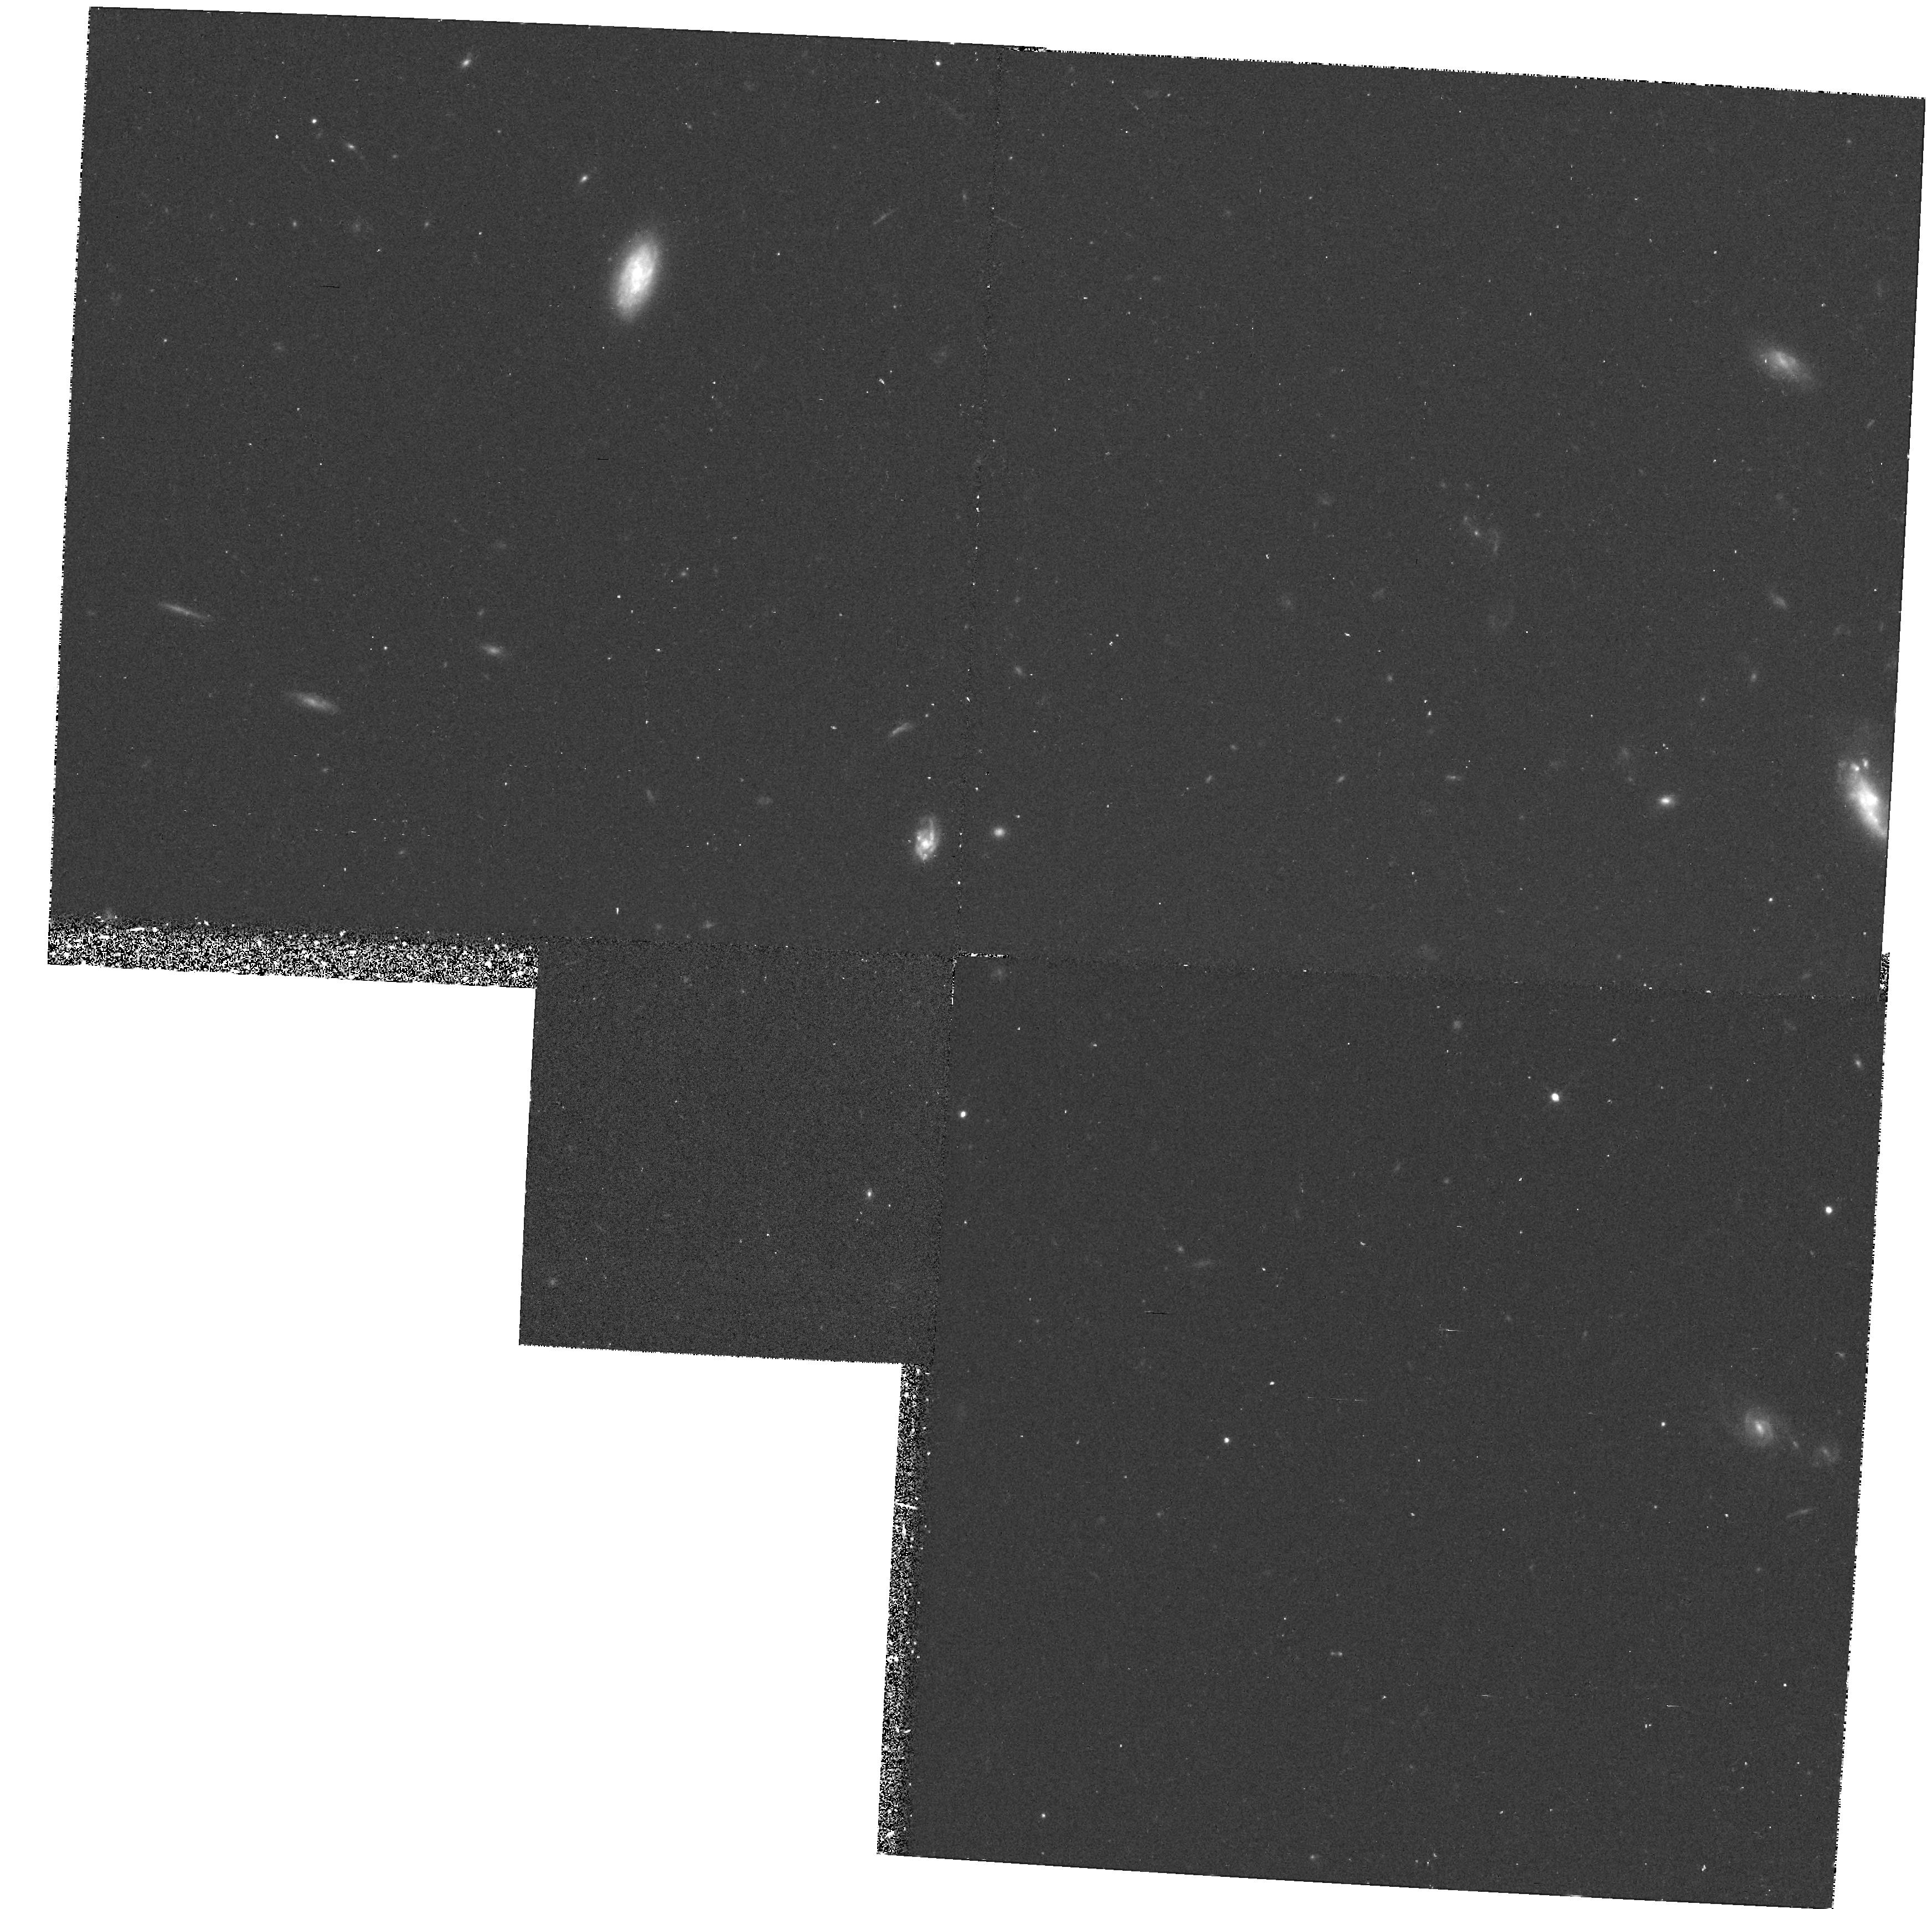
Target: 3C267. Instrument: WFPC2/PC. Filter: F702W. Exposure: 28 min. Observation ID: hst_1070_04_wfpc2_pc_f702w_u2ct04

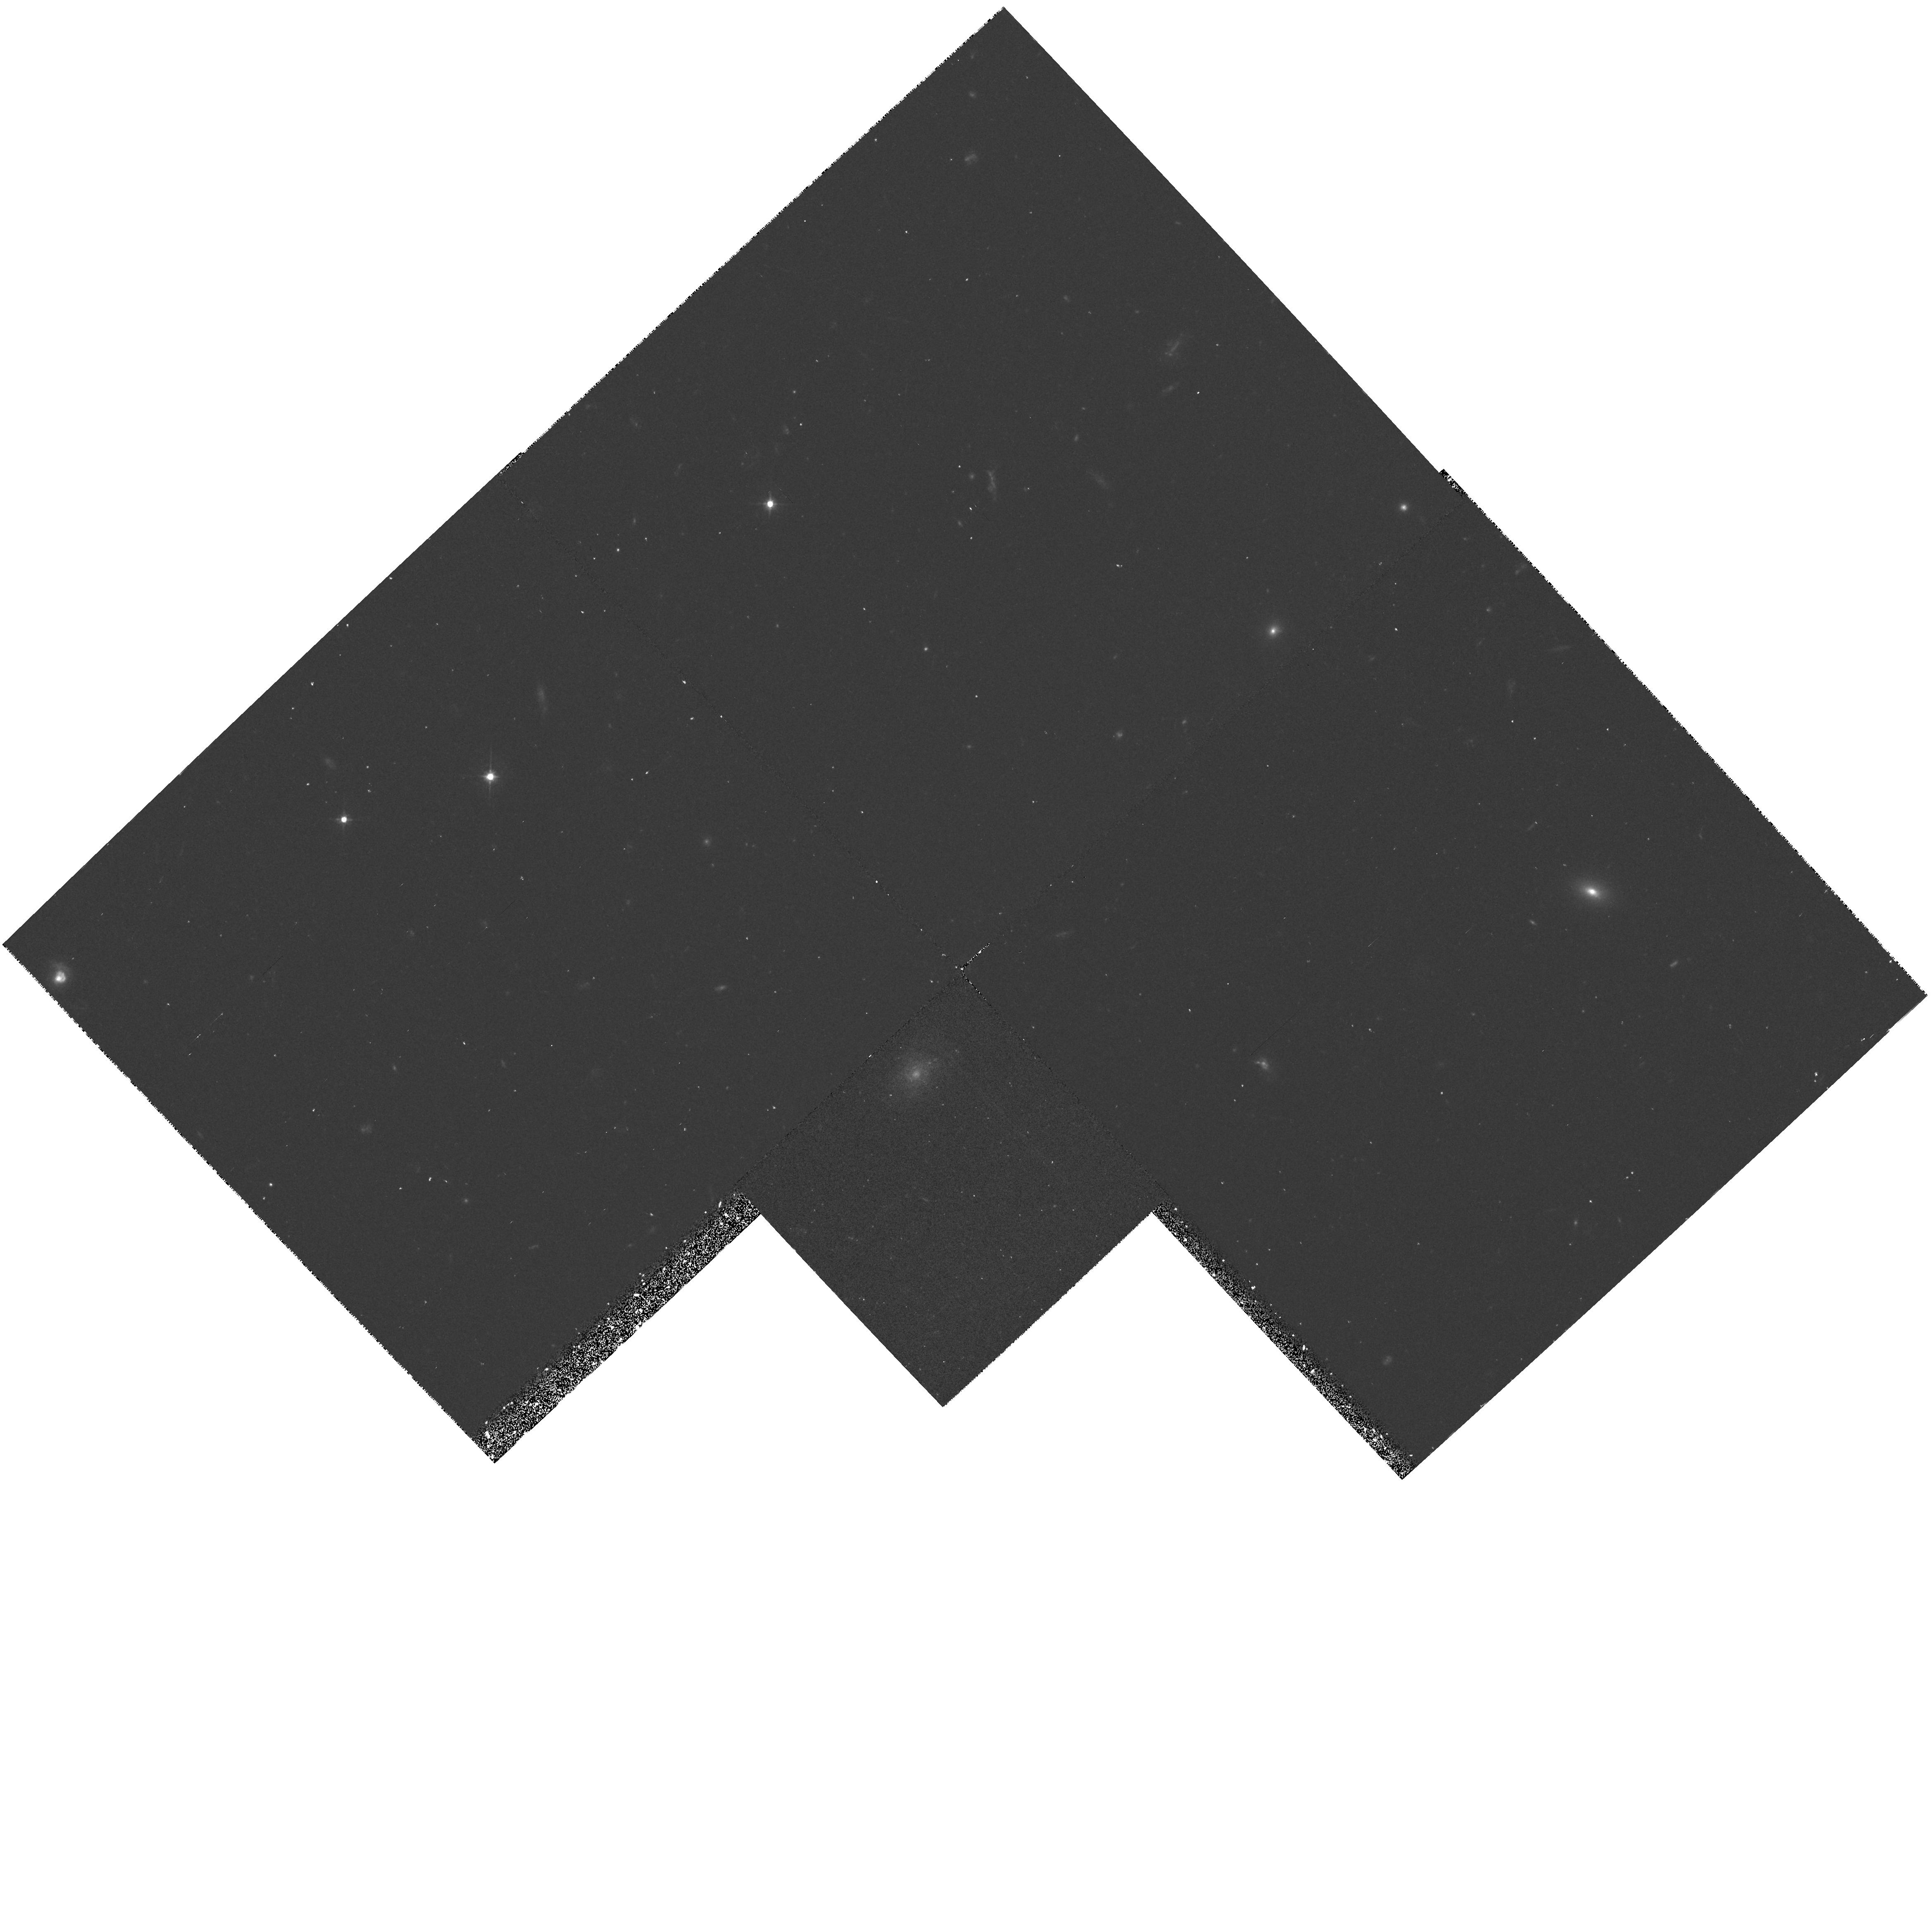
Target: 3C266. Instrument: WFPC2/PC. Filter: F555W. Exposure: 30 min. Observation ID: hst_1070_01_wfpc2_pc_f555w_u2ct01

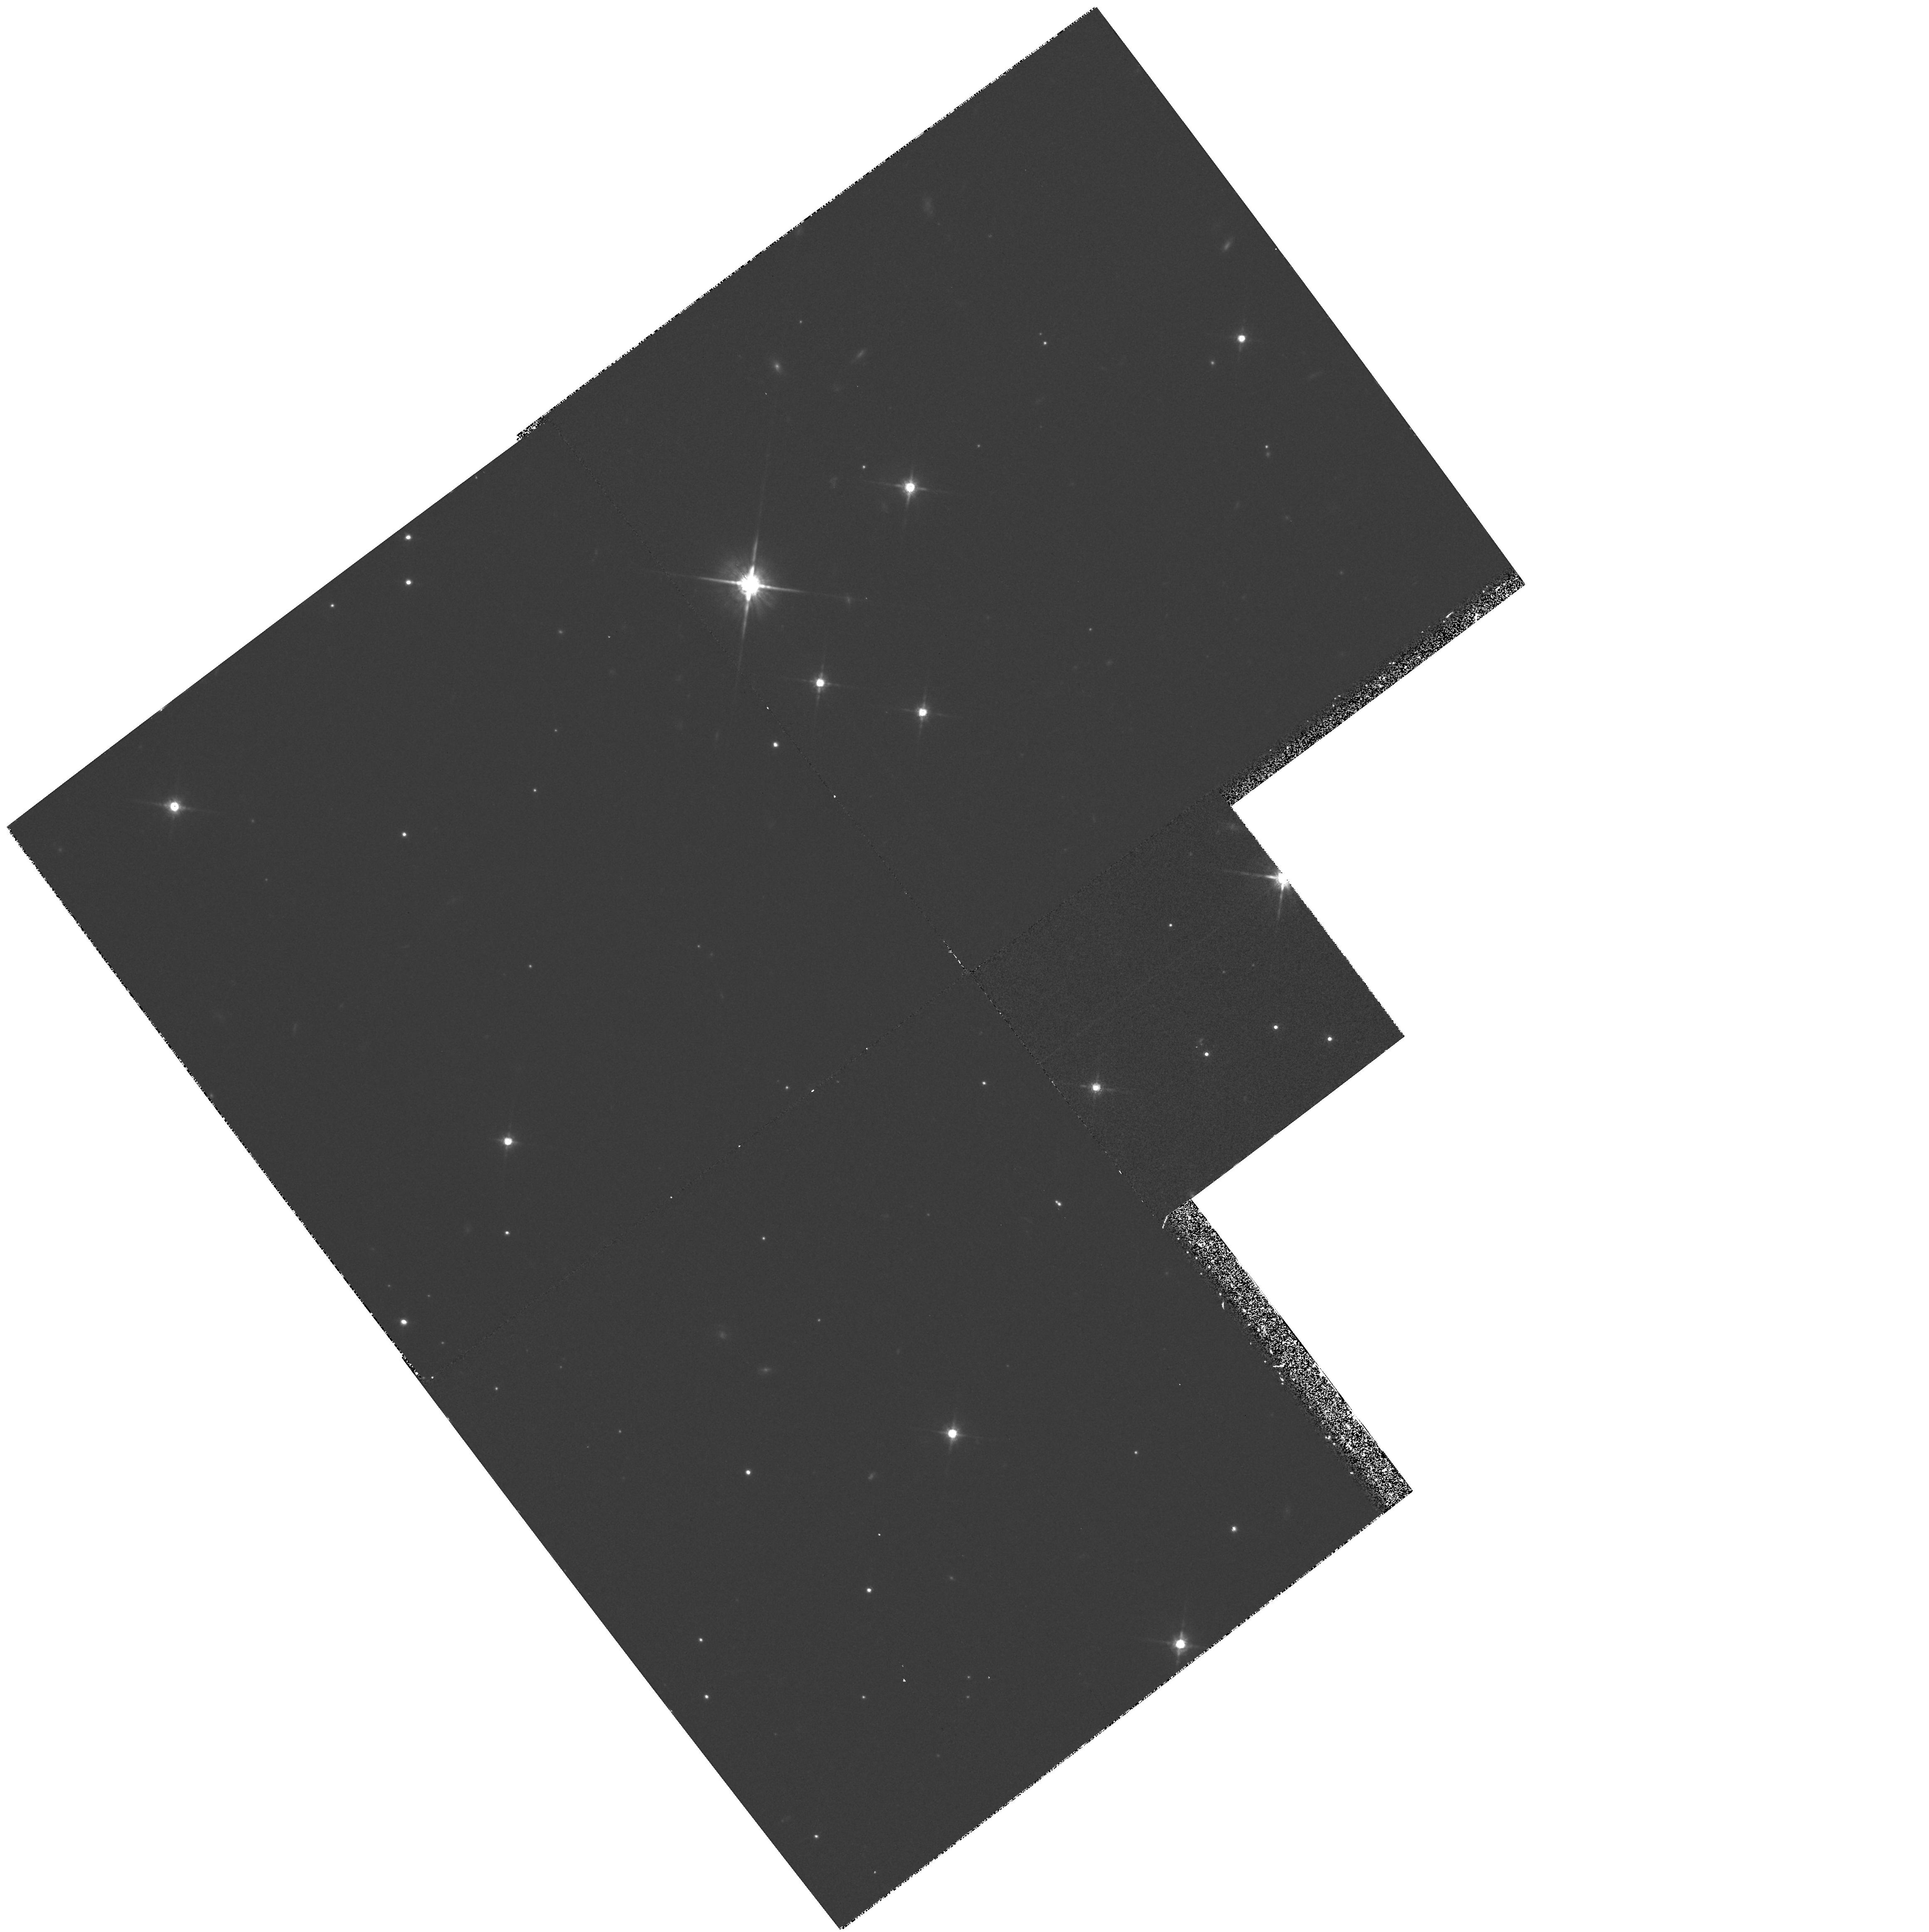
Target: 3C437. Instrument: WFPC2/PC. Filter: F785LP. Exposure: 57 min. Observation ID: hst_1070_0g_wfpc2_pc_f785lp_u2ct0g

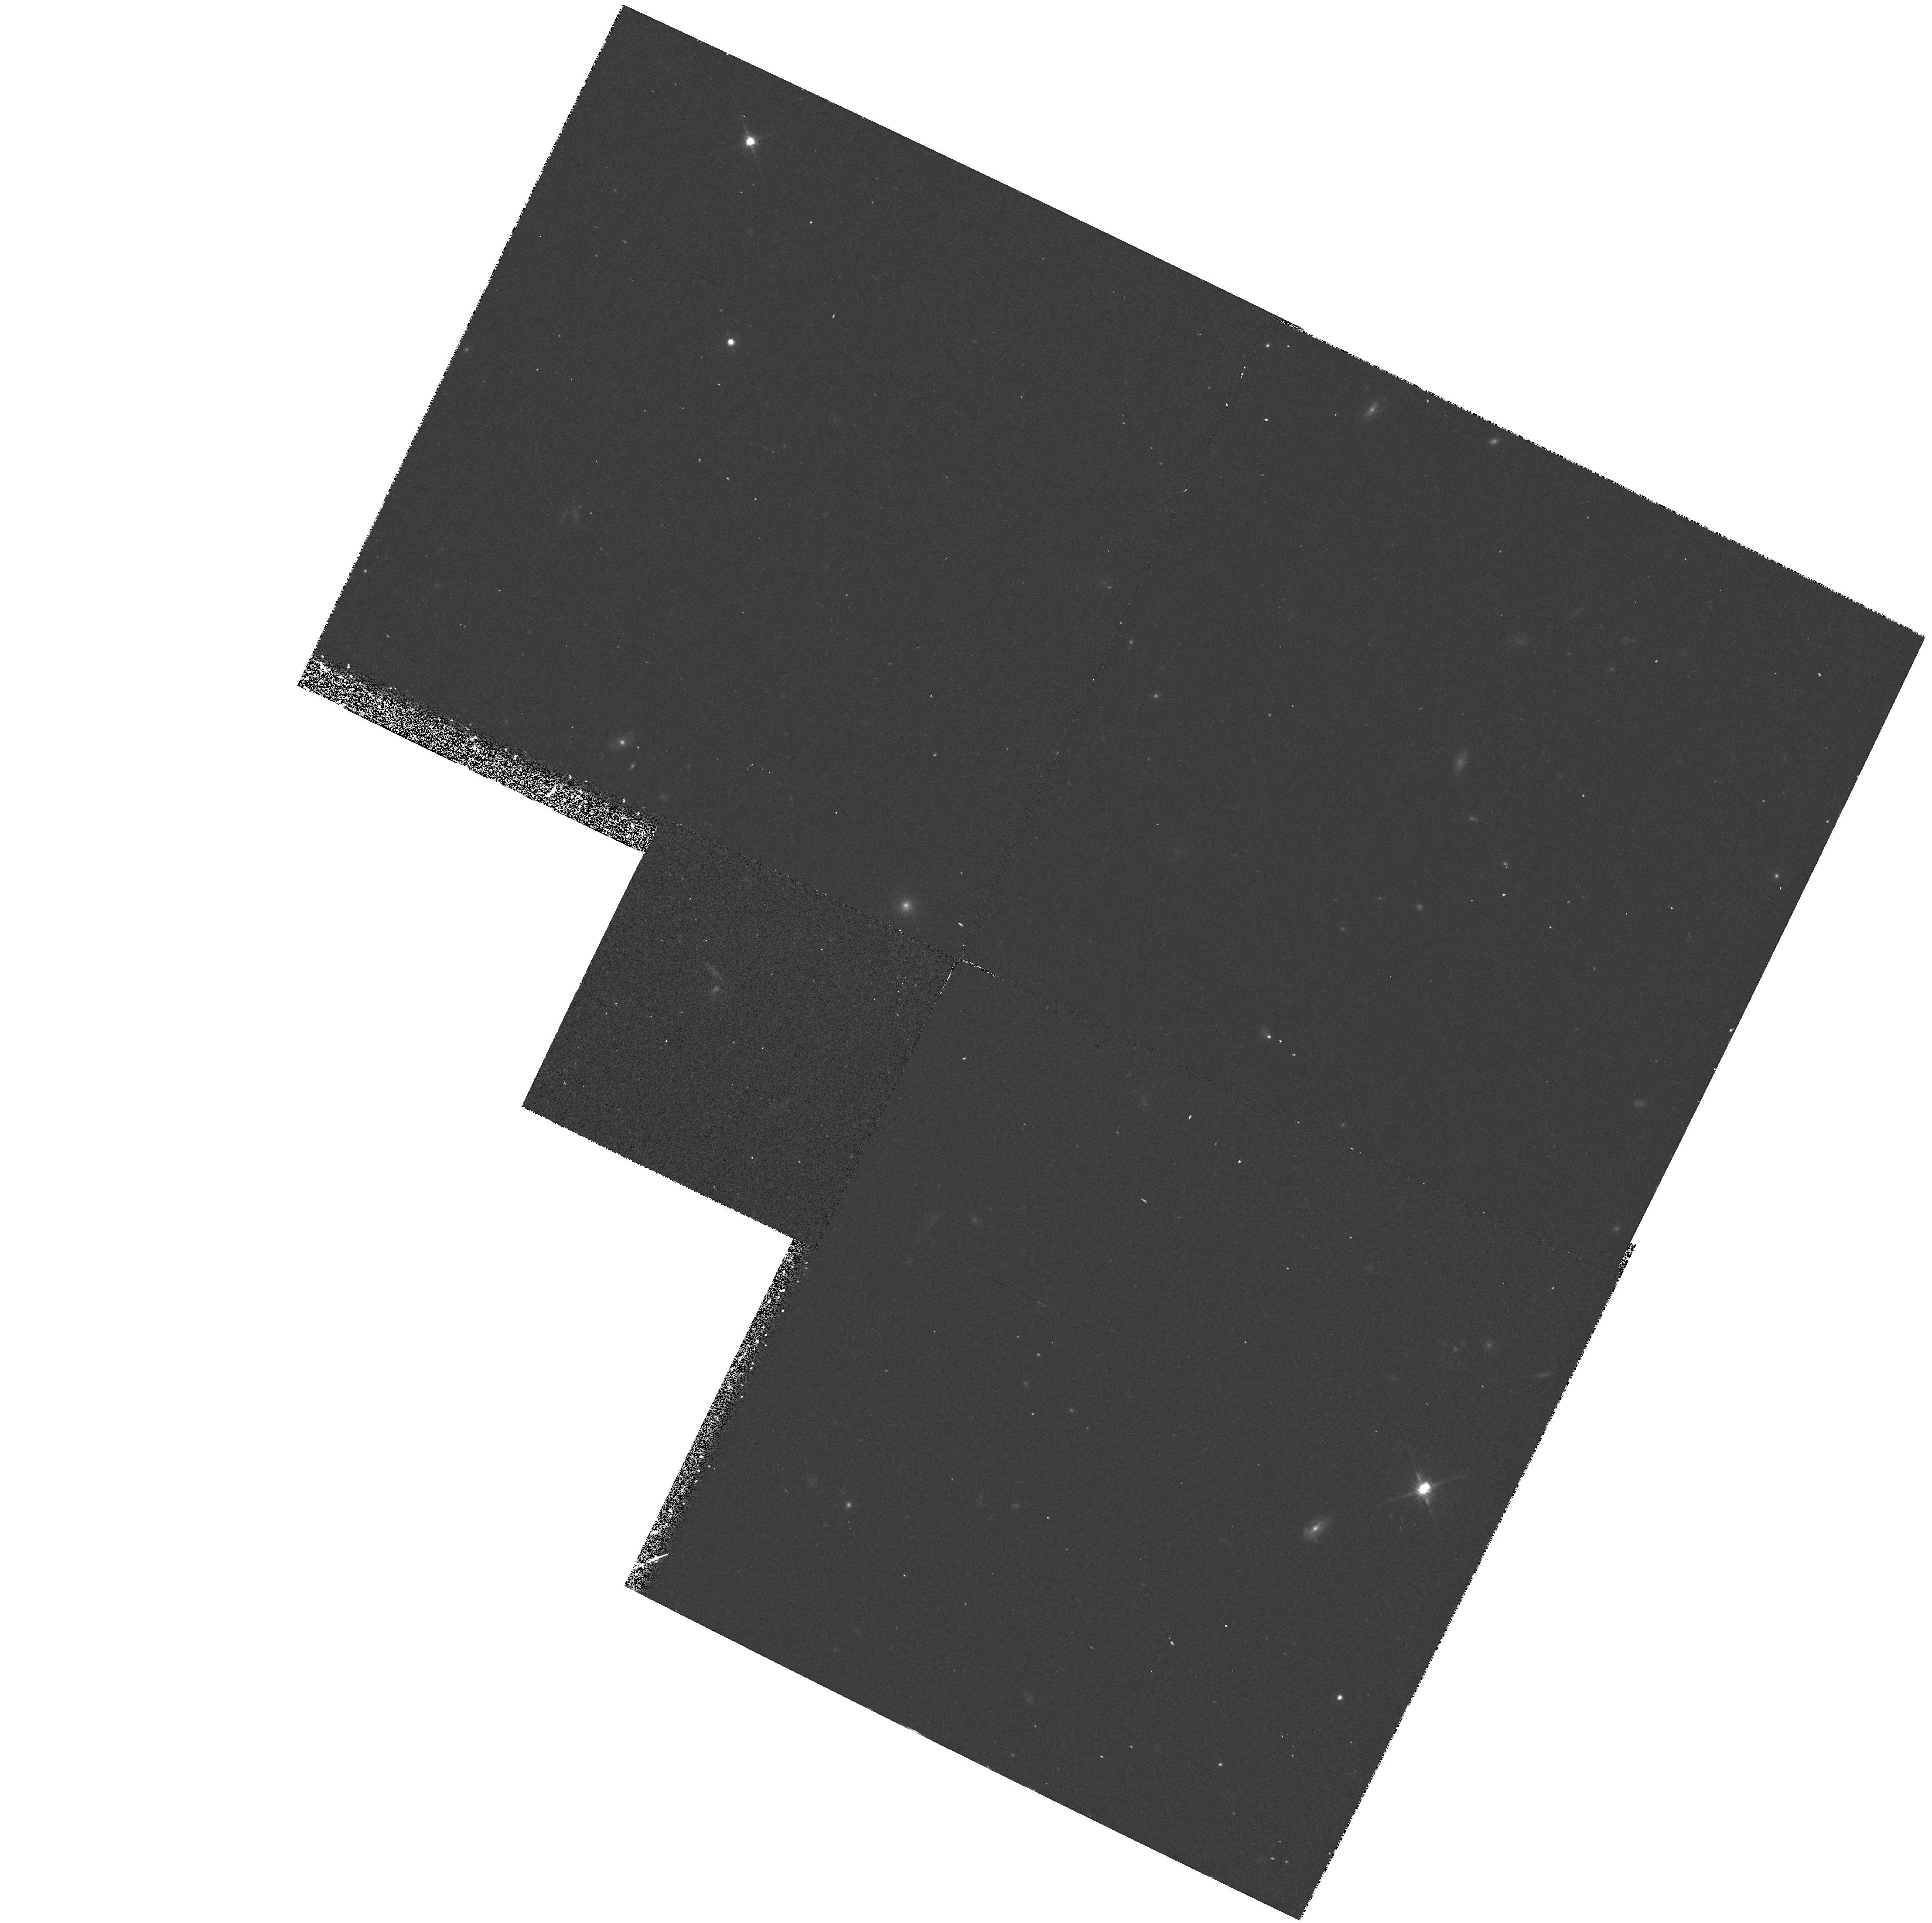
Target: 3C241. Instrument: WFPC2/PC. Filter: F785LP. Exposure: 28 min. Observation ID: hst_1070_0d_wfpc2_pc_f785lp_u2ct0d

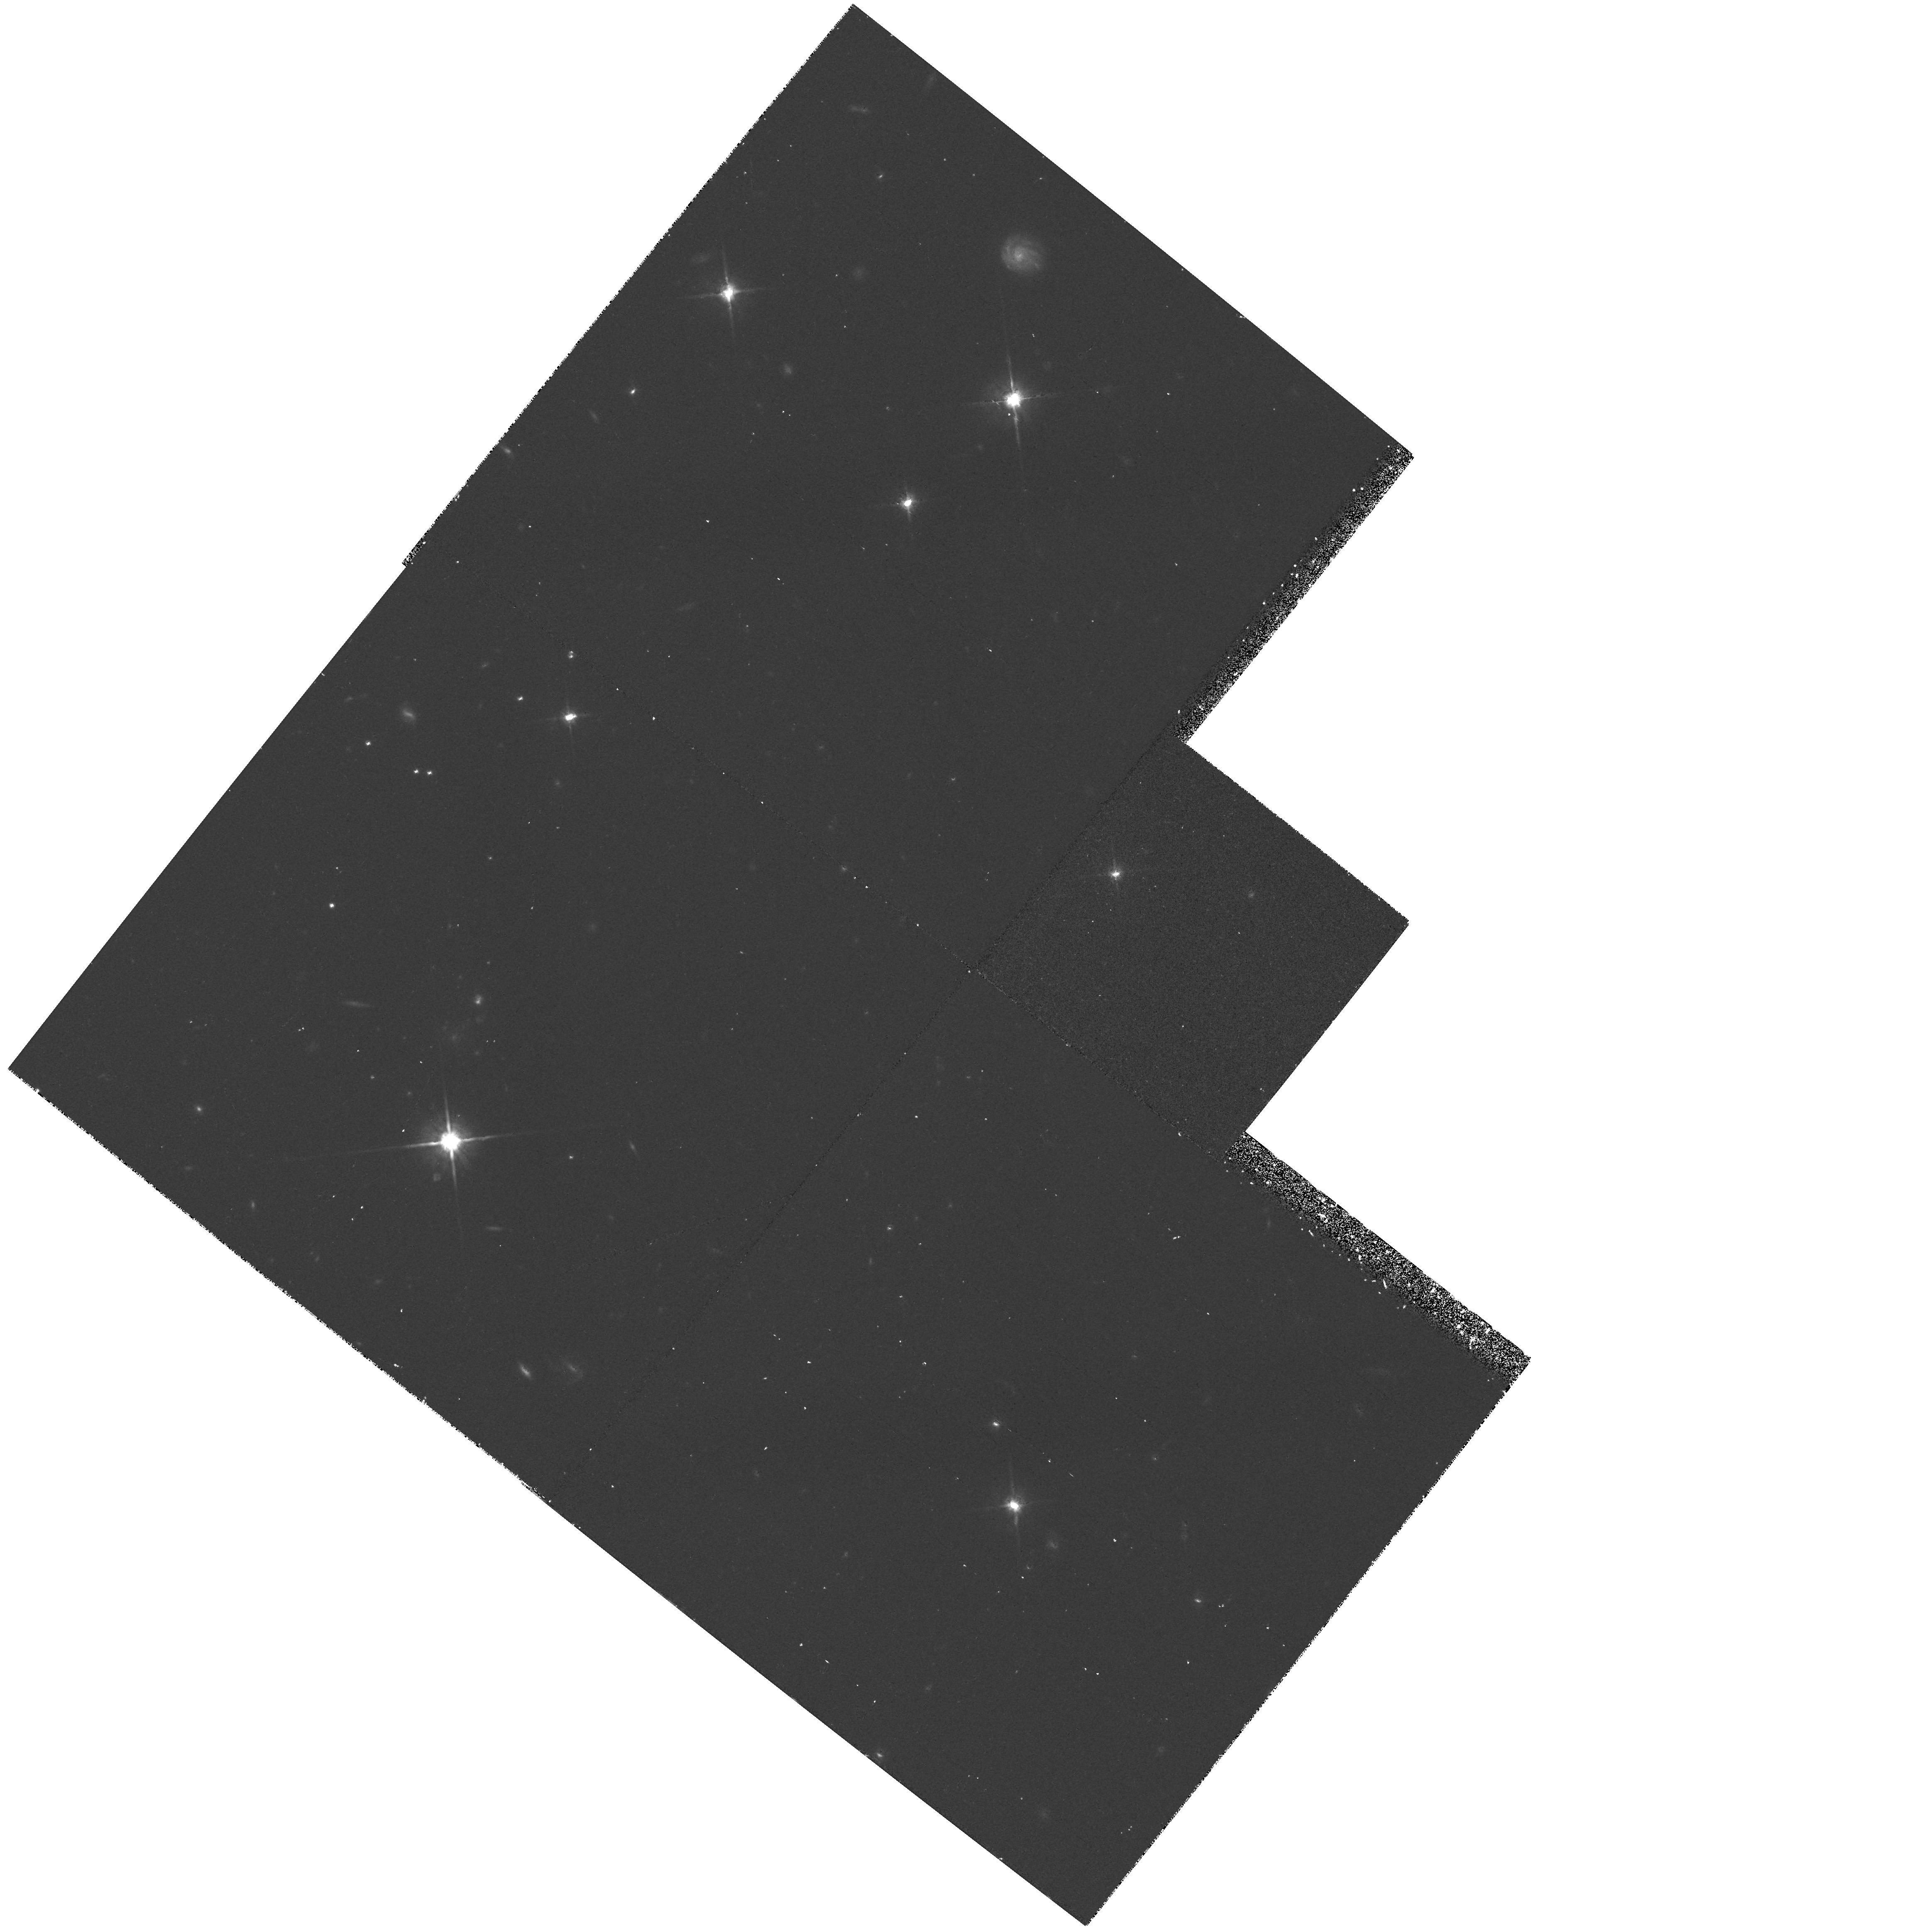
Target: 3C356. Instrument: WFPC2/PC. Filter: F814W. Exposure: 28 min. Observation ID: hst_1070_07_wfpc2_pc_f814w_u2ct07

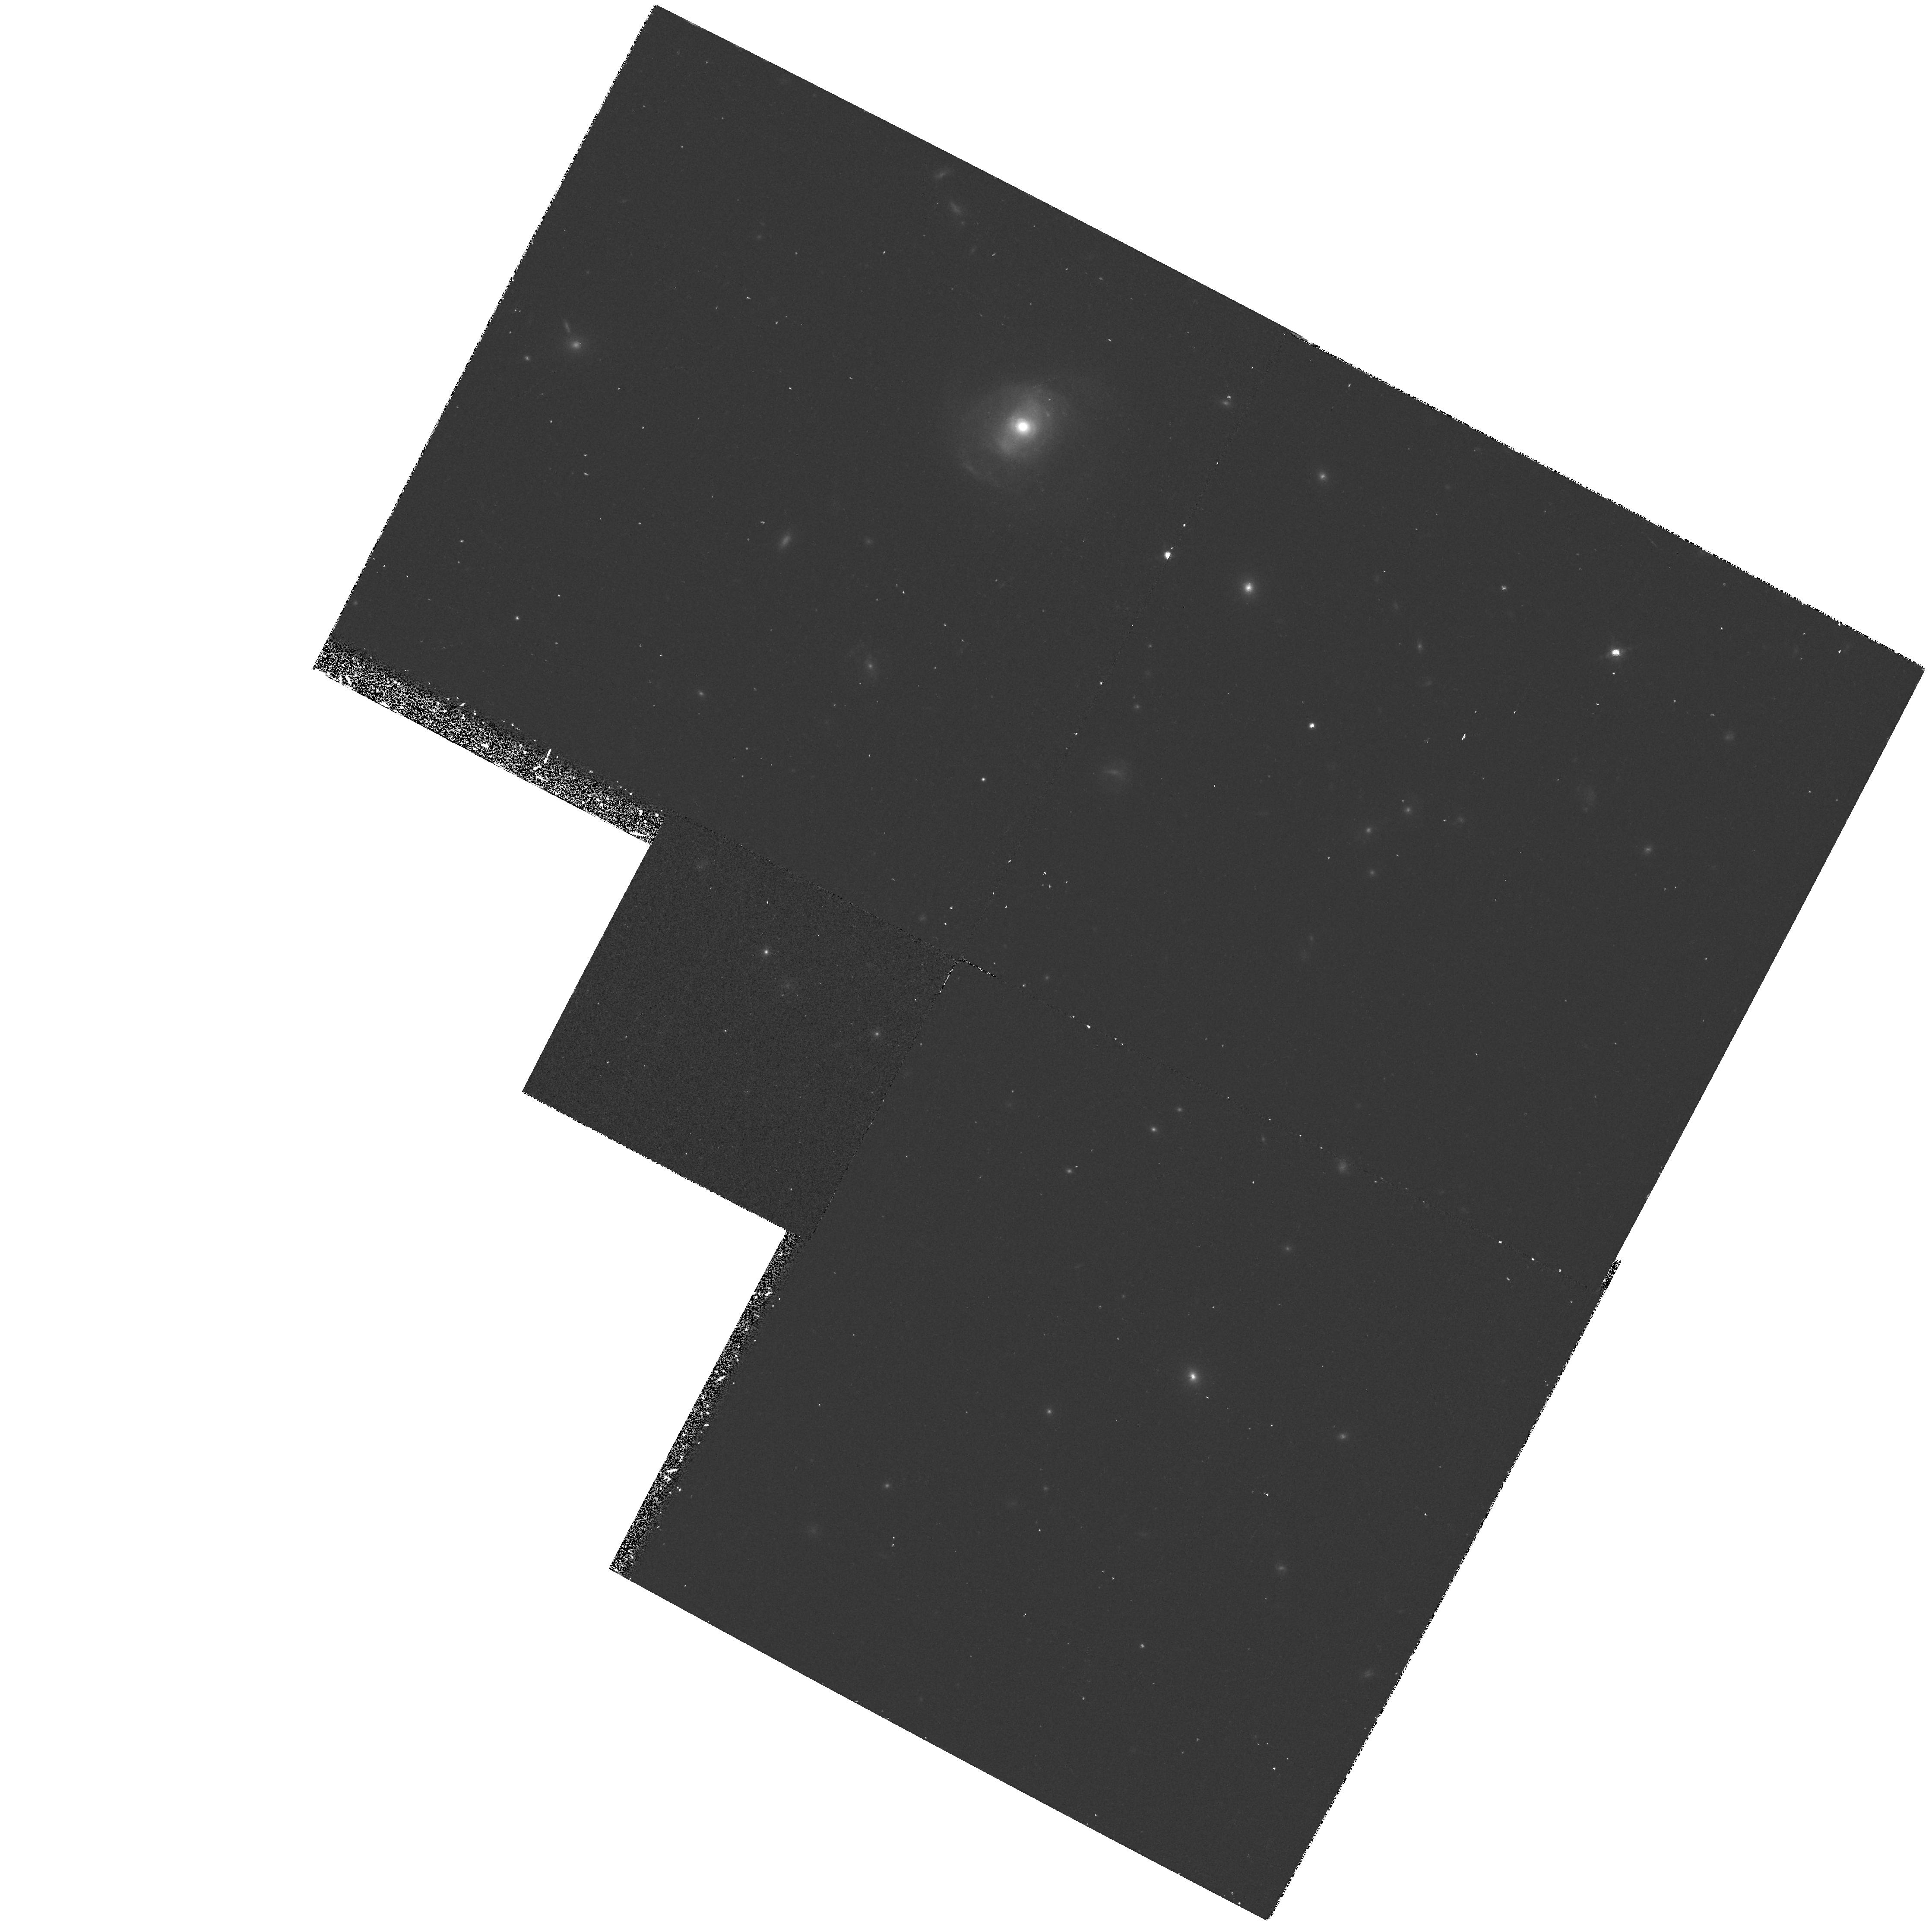
Target: 3C239. Instrument: WFPC2/PC. Filter: F785LP. Exposure: 28 min. Observation ID: hst_1070_0e_wfpc2_pc_f785lp_u2ct0e

HIGH RESOLUTION IMAGING OF RADIO GALAXIES AT LARGE REDSHIFT (PI: Longair, Malcolm)

Recent ground-based observations of the colours and magnitudes of 3C radio galaxies at z ~ 1 have enabled a picture of the evolution of the stellar populations of these galaxies to be constructed. Some galaxies show only the effects of the passive evolution of the main sequence turn-off point, while a substantial fraction show evidence of addition- al susbtantial populations of young stars in an actively evolving stellar population. Ground based observations indicate that this range of evolutionary behavior is maintained at least to z ~ 2, but little progress has been possible in understanding the star-formation activity seen in a fraction of these galaxies at all redshifts z >/~ 0.7. It is proposed to take two-colour deep high-resolution images of a well-defined sample of 22 3C galaxies with 0.6 < z < 1.30 and single- colour exposures of an additional 6 galaxies at z > 1.3, using the WFPC2. These will allow the morphologies and structures of both act- ively and passively evolving galaxies to be determined, allow the distribution of star-forming regions in the galaxies to be mapped and the cause of this activity to be understood. The data will also allow the nearby cluster environments of the galaxies to be studied.